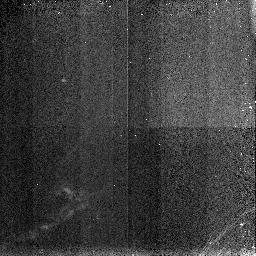
Target: L1448-8. Instrument: NICMOS/NIC3. Filter: F190N. Exposure: 3 min. Observation ID: n48s020n0

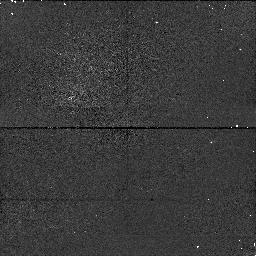
Target: L1448-4. Instrument: NICMOS/NIC1. Filter: F160W. Exposure: 6 min. Observation ID: n48s02010

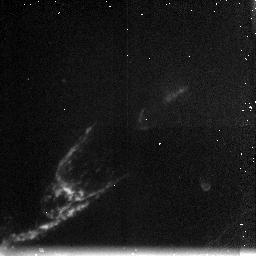
Target: L1448-8. Instrument: NICMOS/NIC3. Filter: F212N. Exposure: 6 min. Observation ID: n48s020o0

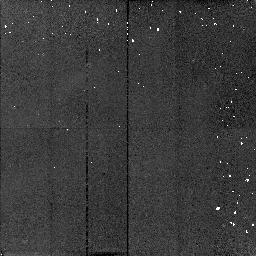
Target: L1448-8. Instrument: NICMOS/NIC2. Filter: F187N. Exposure: 3 min. Observation ID: n48s020d0

LINE IMAGING OF THE L1448-STAR SHOCK REGION (PI: Young, Erick T)

The bow shock associated with the infrared source L1448-star is one of the best examples of the interaction of an outflow from a recently formed star with the surrounding medium. The shock region is well defined and is known to emit primarily in the S(1) line of molecular hydrogen. We plan a series of deep images in the Pa-alpha and molecular hydrogen lines to investigate the detailed structure of this region. We will also use the long wavelength polarizer to study the detailed structure of the reflection nebulosity associated with the source.